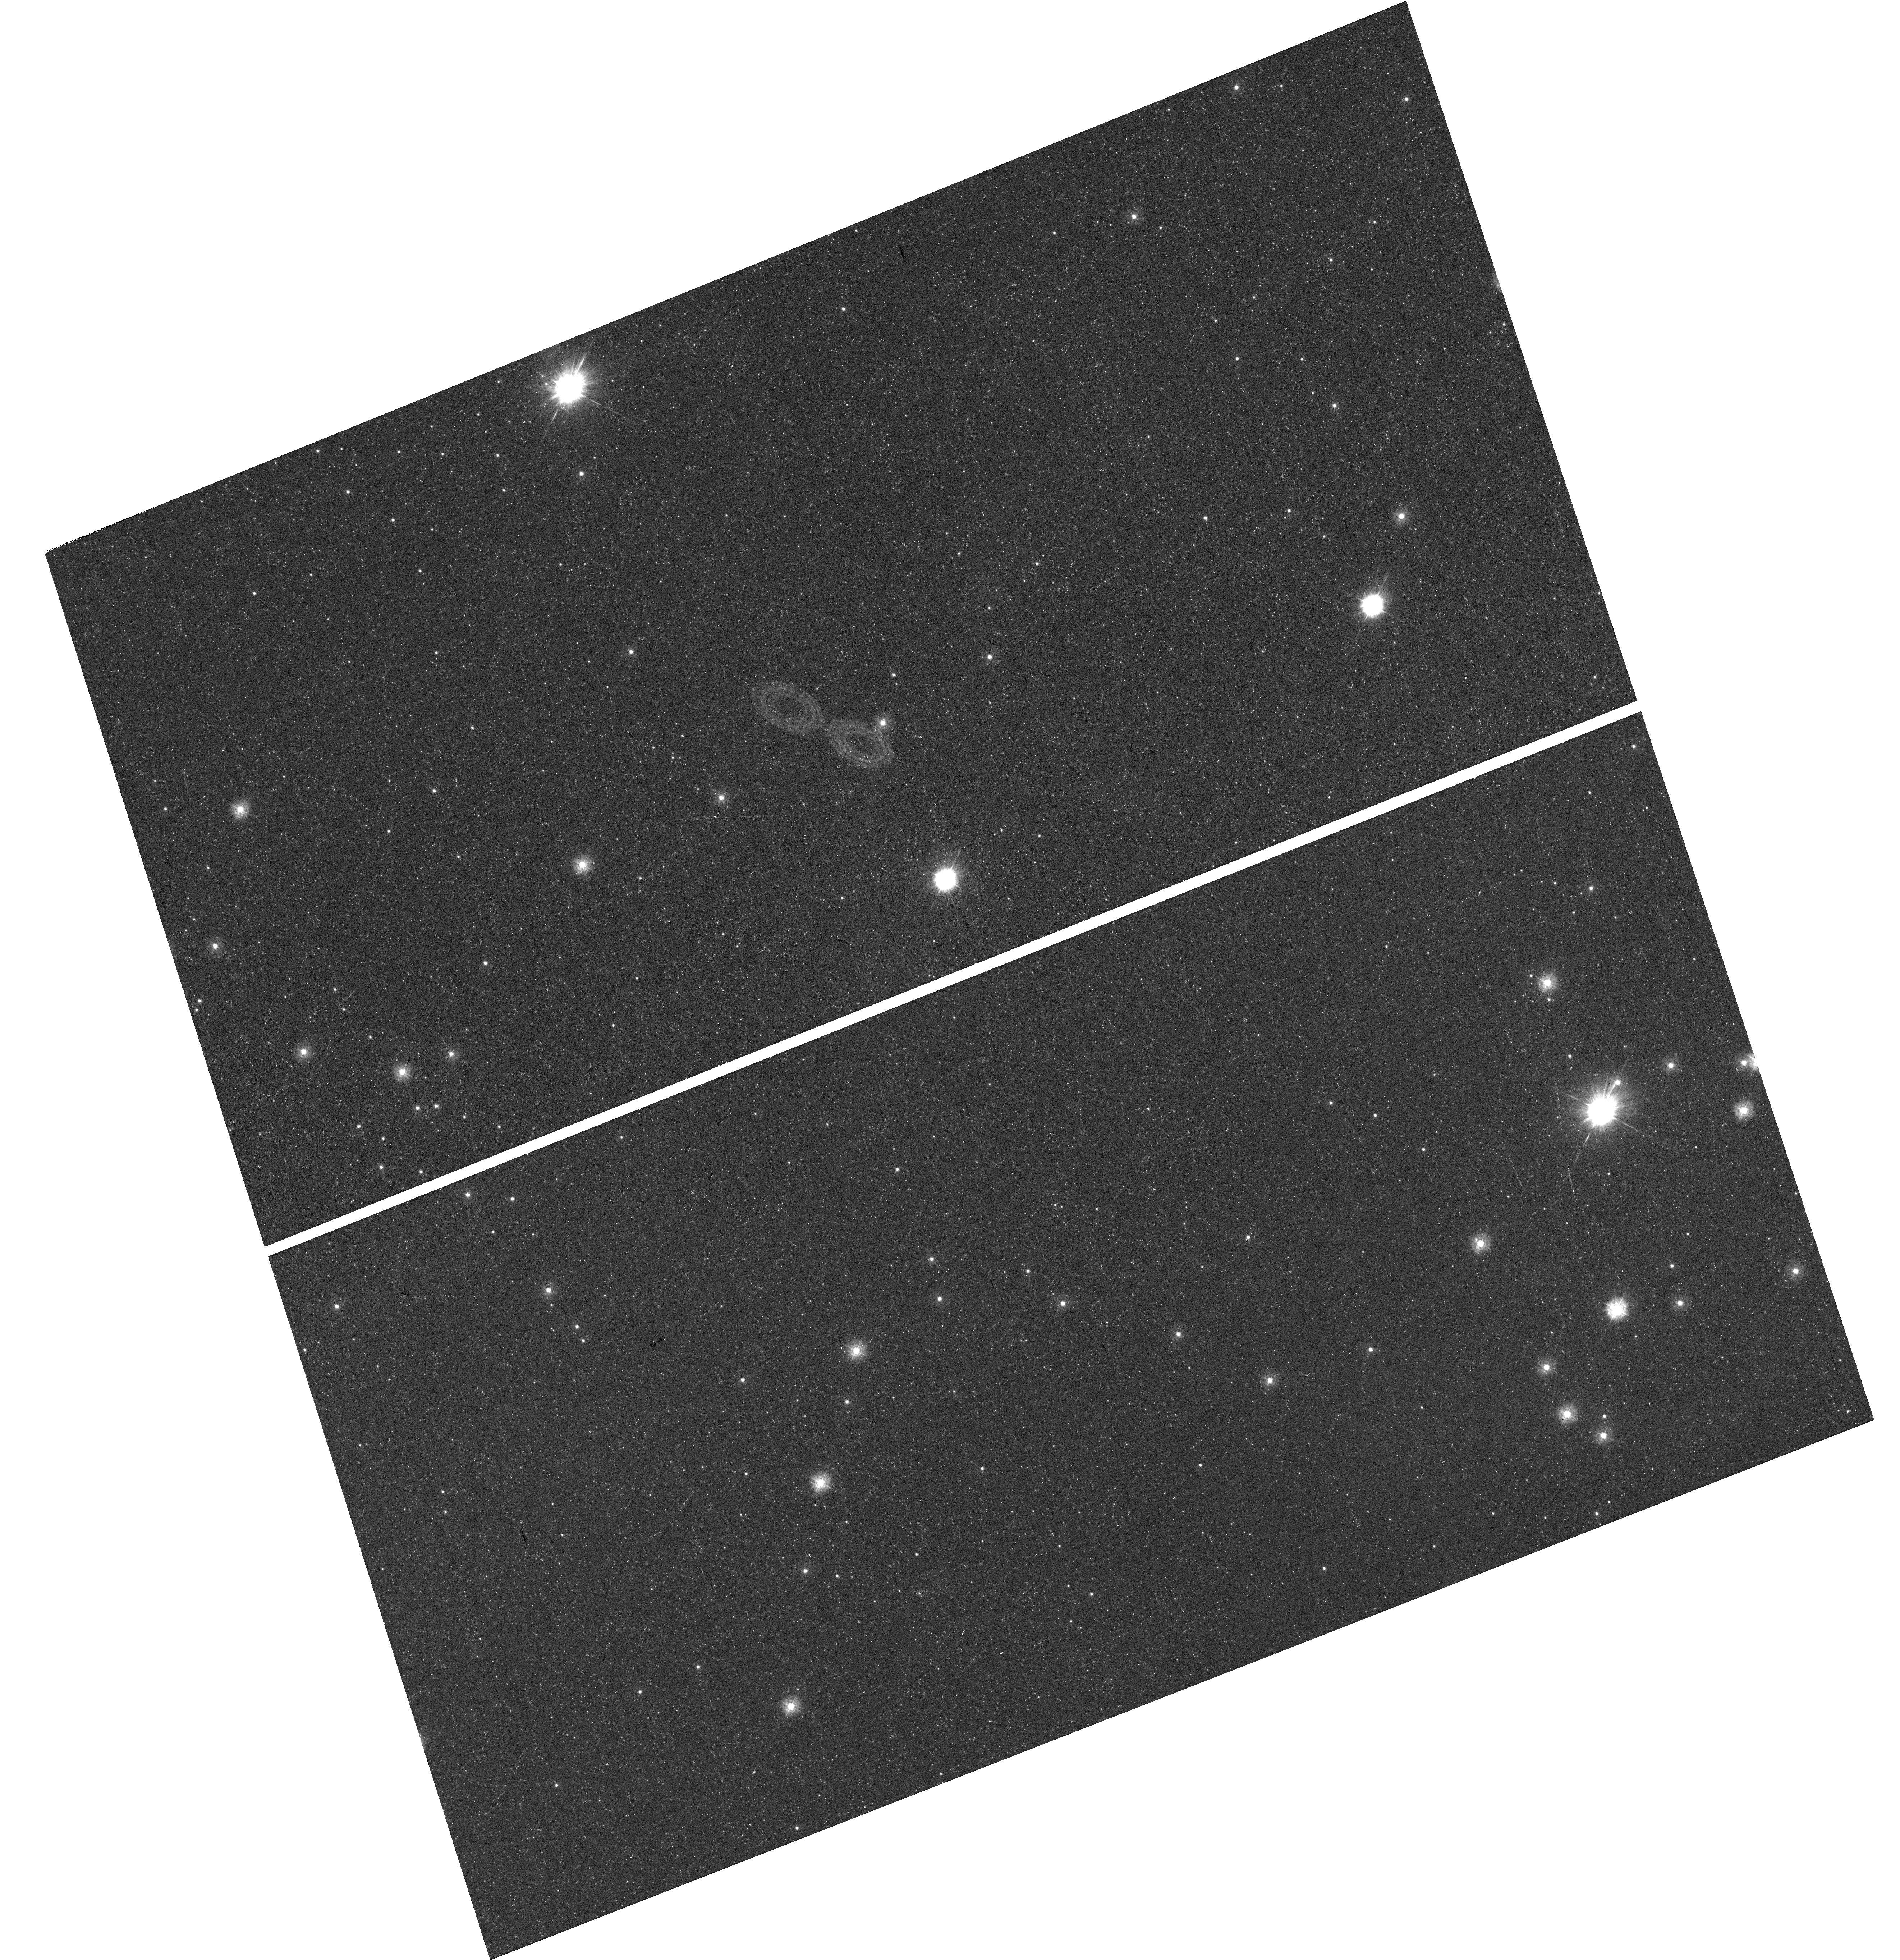
Target: field at RA 83.461°, Dec -67.421°. Instrument: WFC3/UVIS. Filter: F275W. Exposure: 23 min. Observation ID: hst_14675_07_wfc3_uvis_f275w_ida907

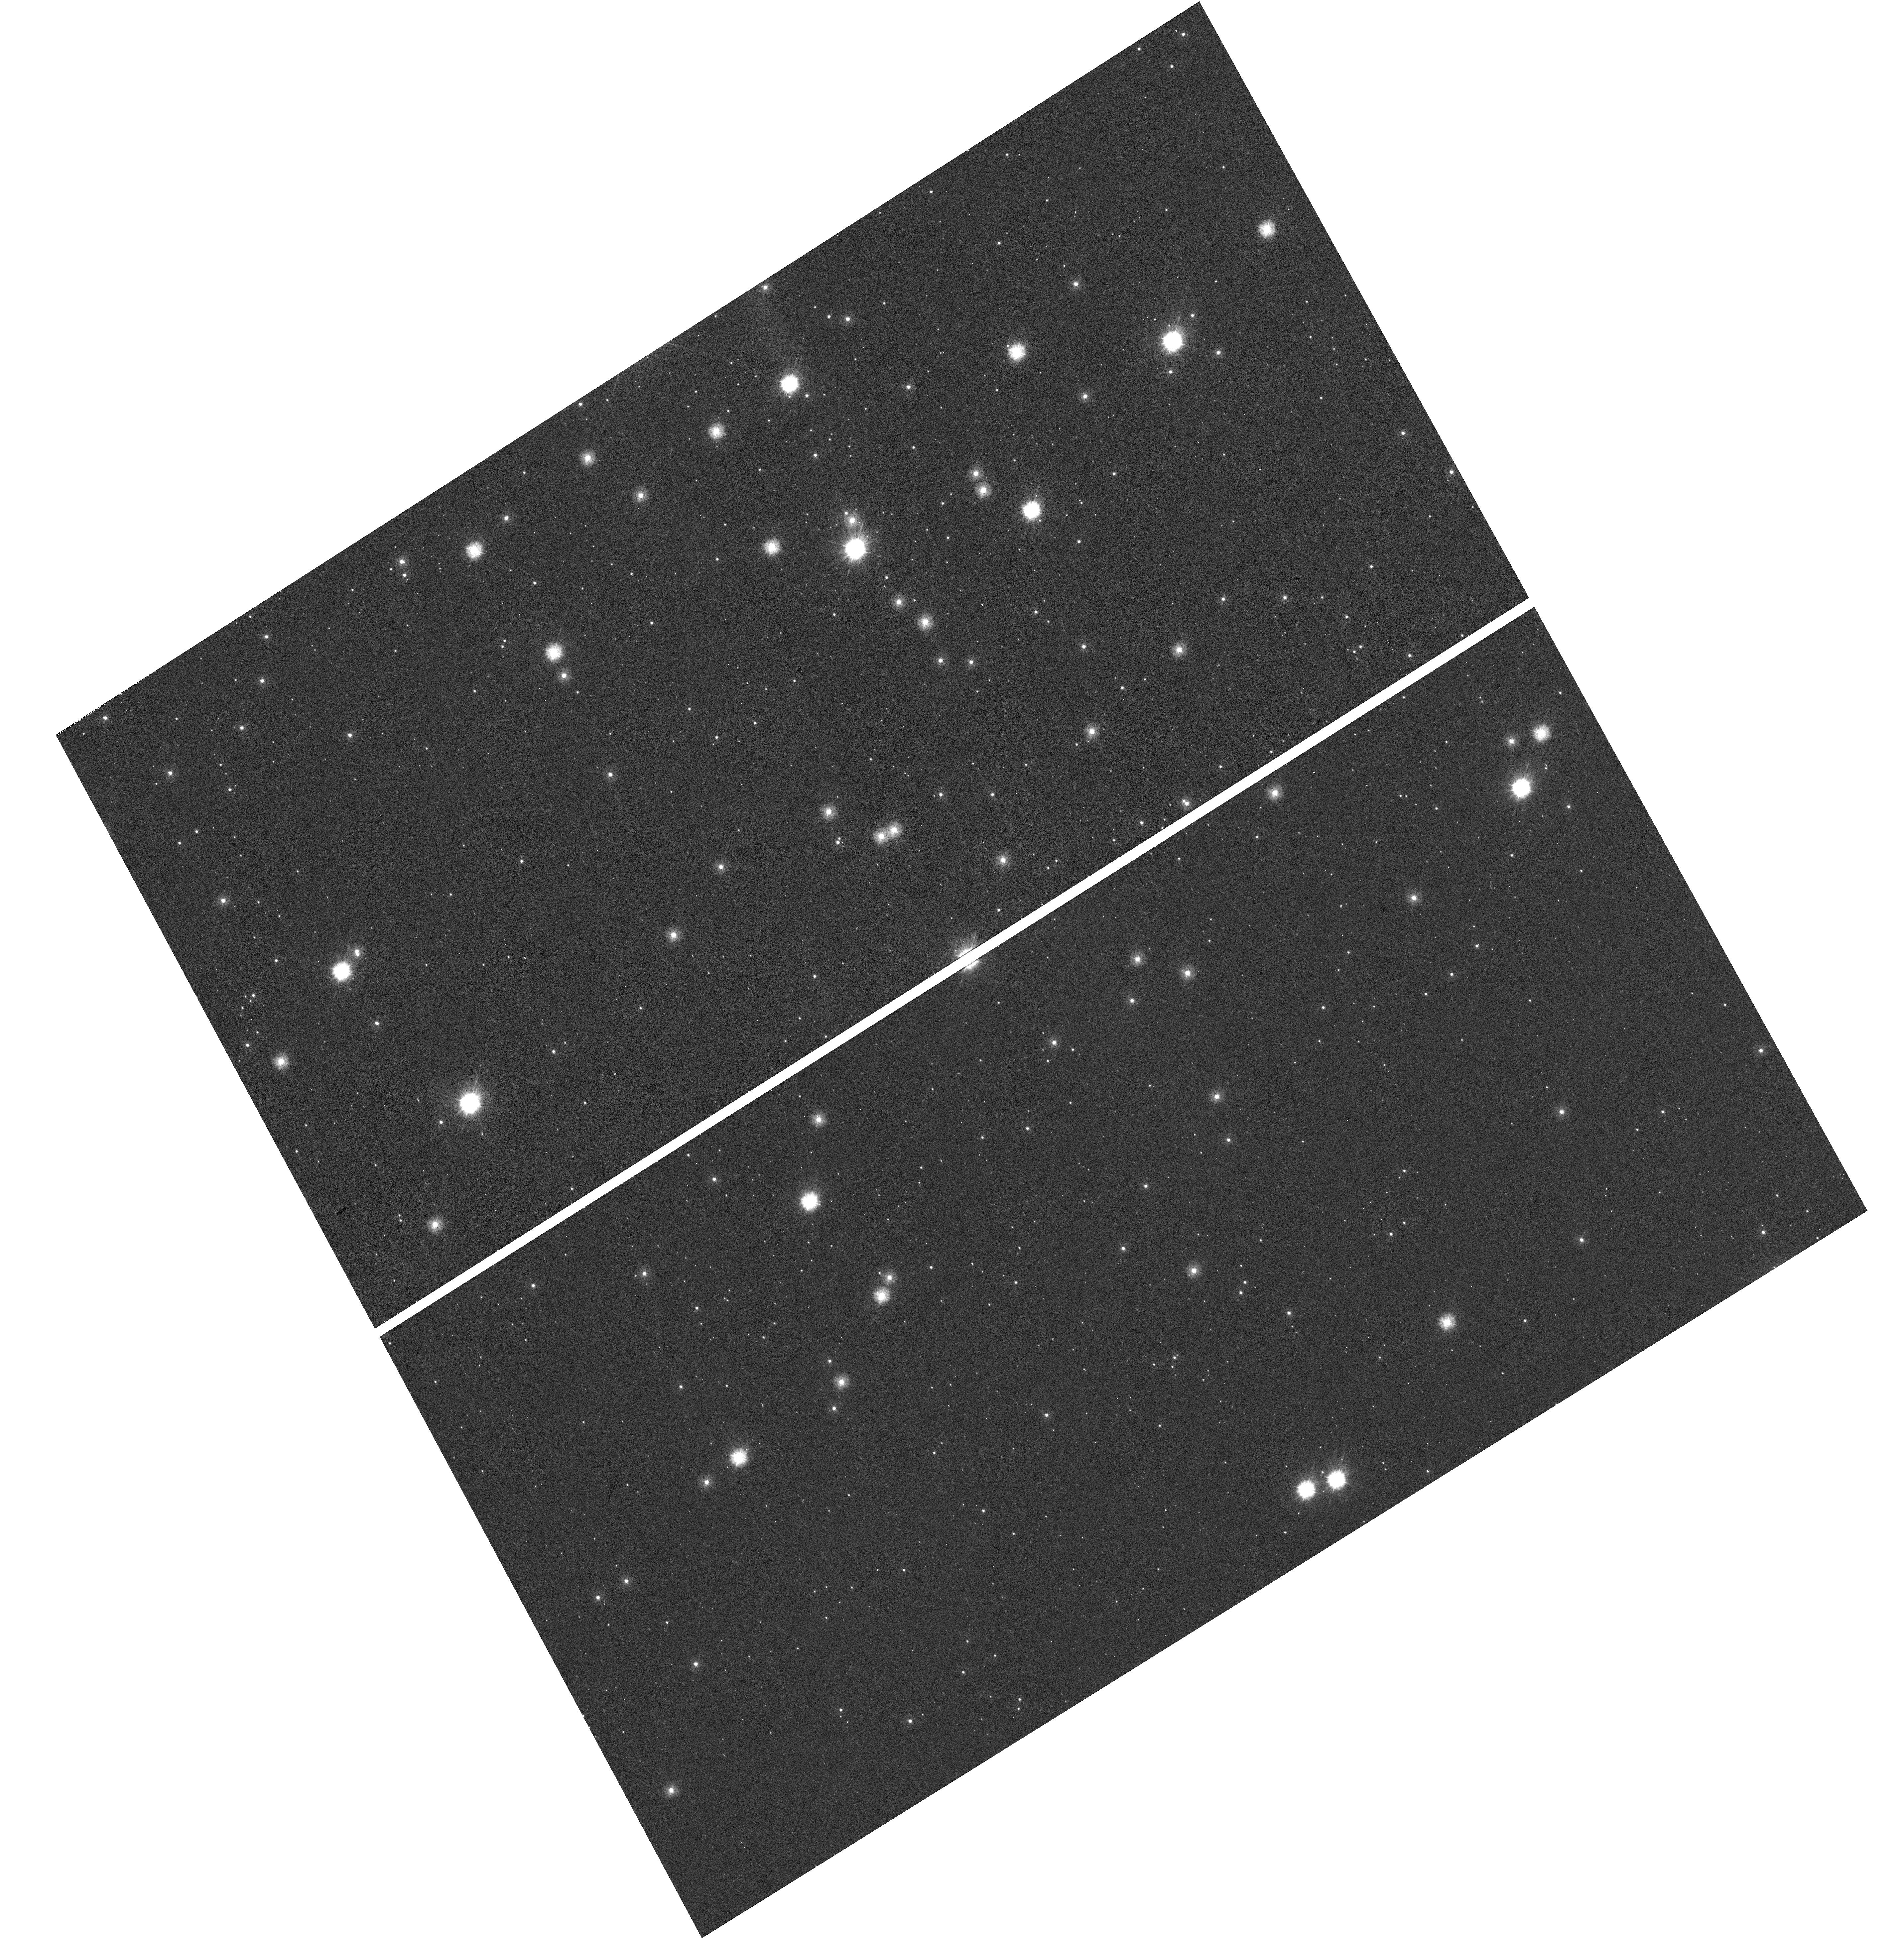
Target: field at RA 85.556°, Dec -69.509°. Instrument: WFC3/UVIS. Filter: F225W. Exposure: 22 min. Observation ID: hst_14675_67_wfc3_uvis_f225w_ida967

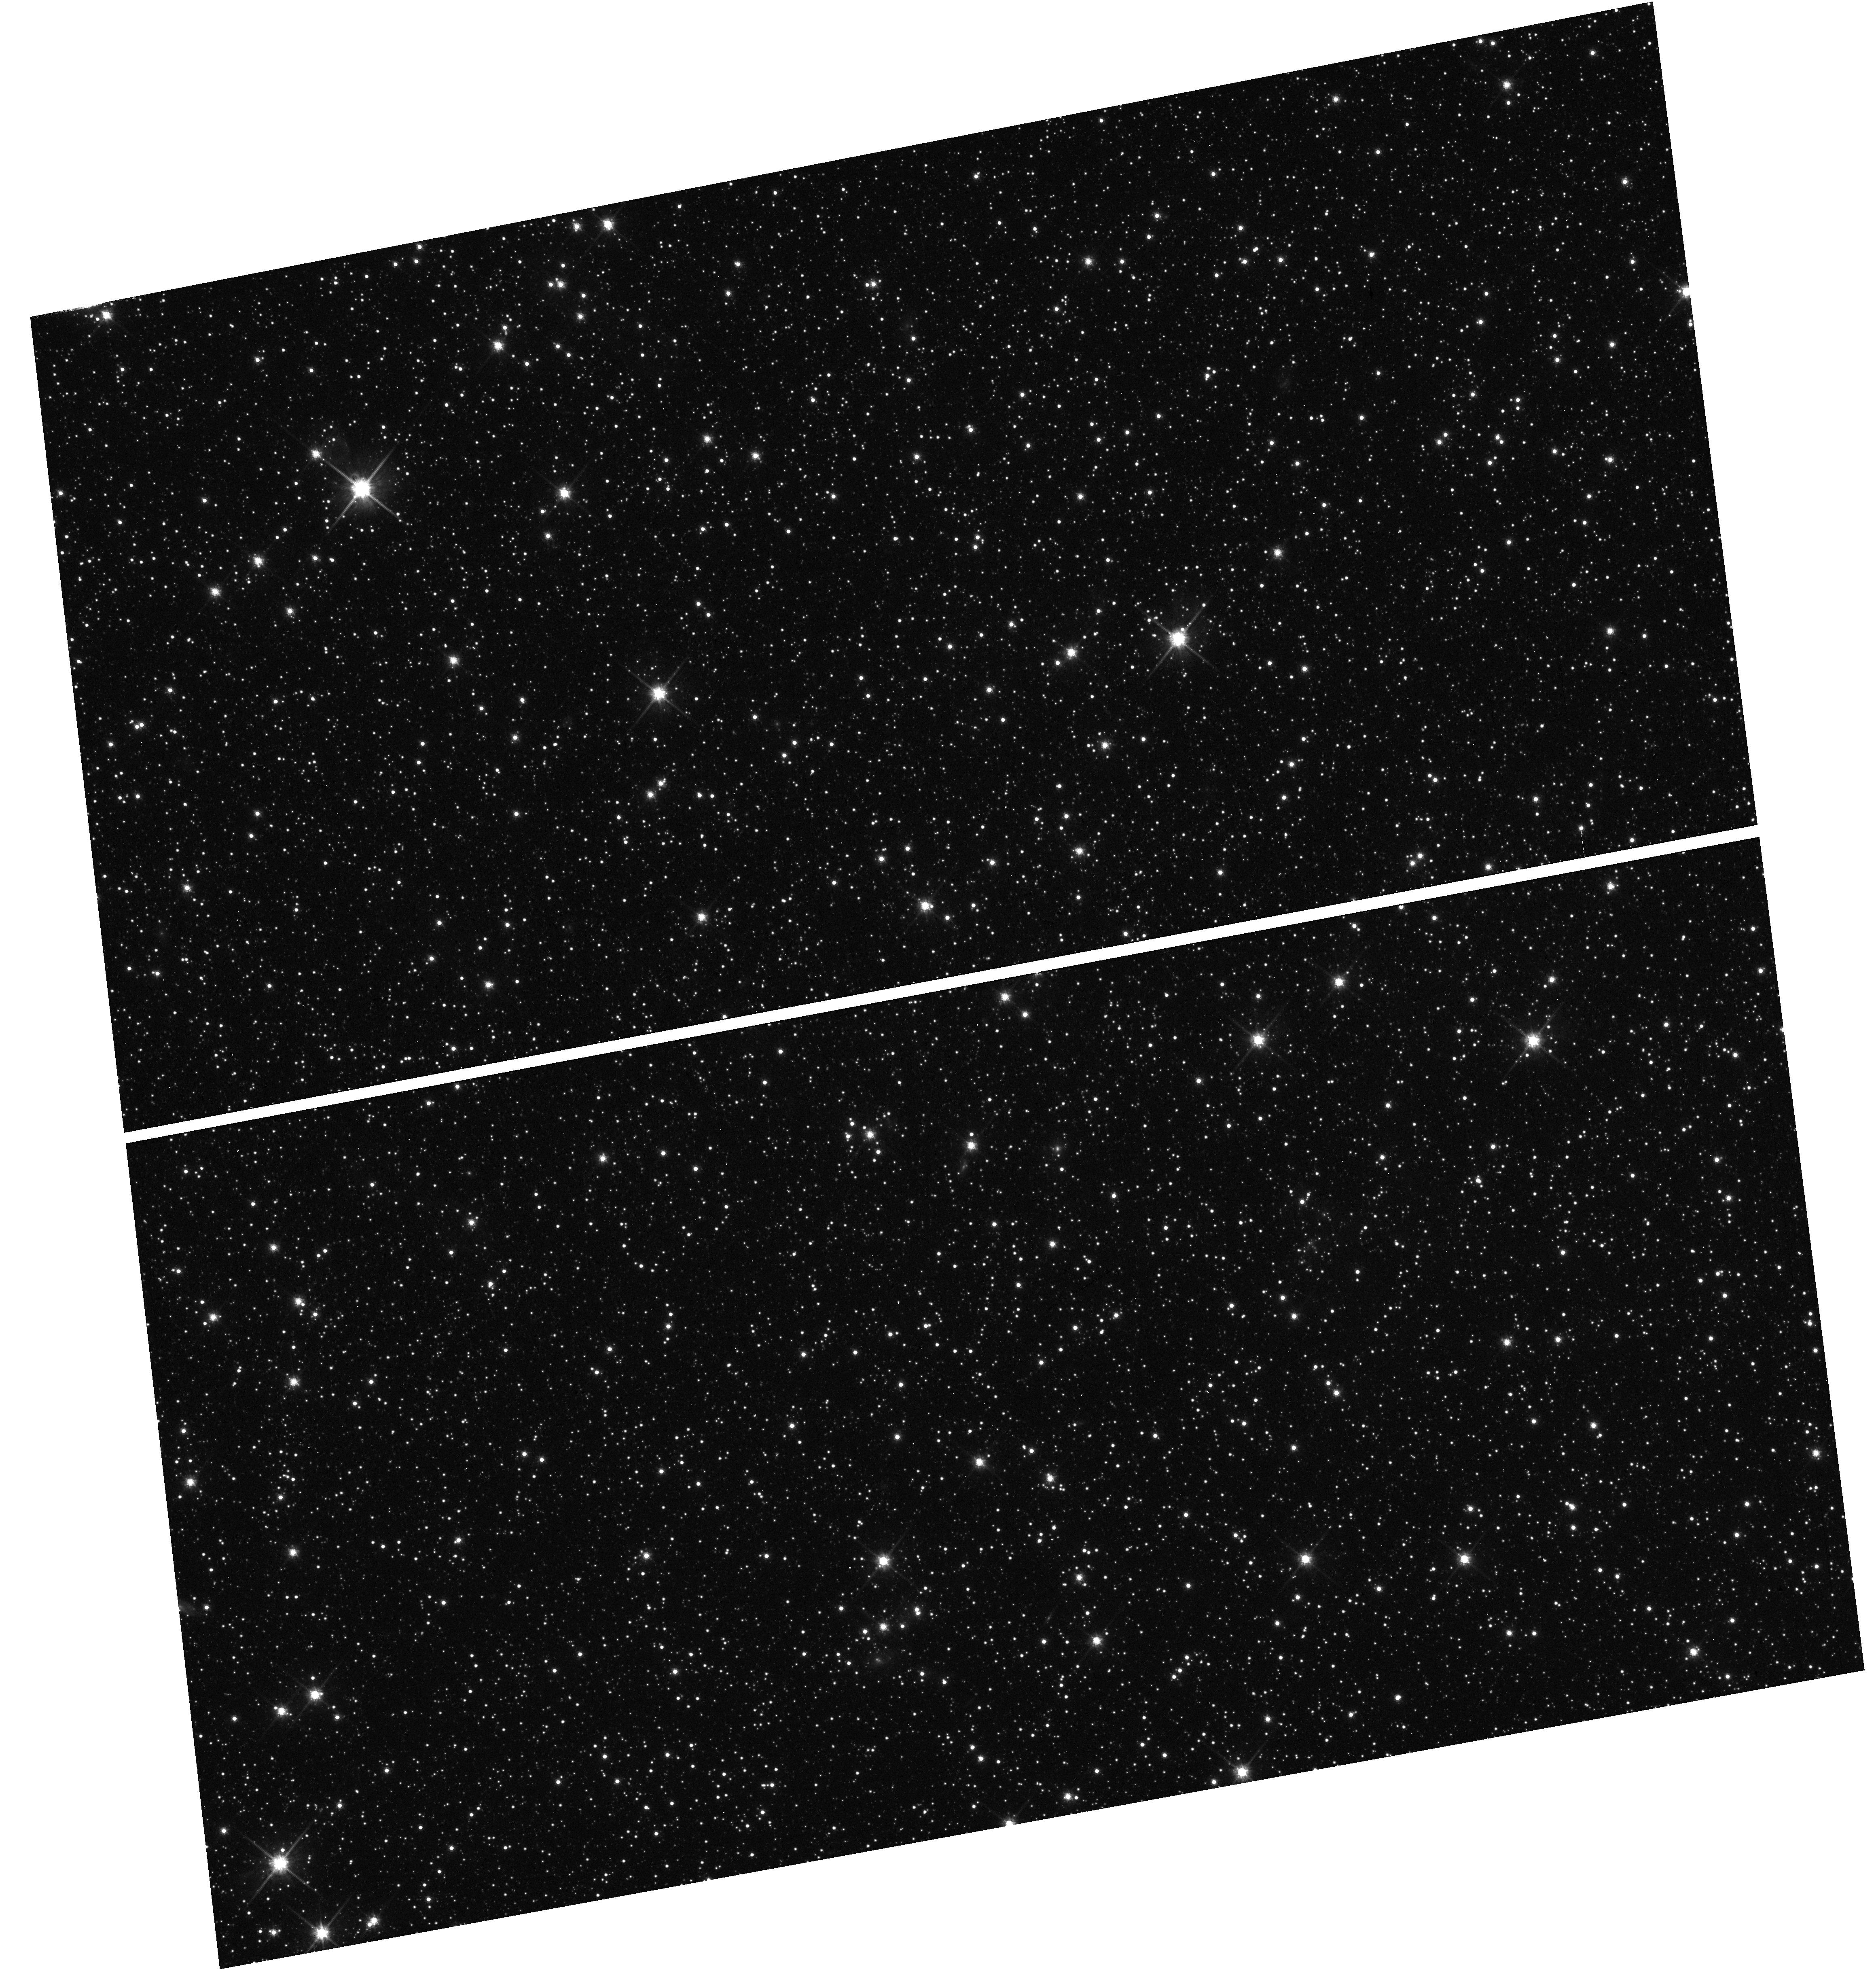
Target: field at RA 85.211°, Dec -71.395°. Instrument: WFC3/UVIS. Filter: F814W. Exposure: 18 min. Observation ID: hst_14675_19_wfc3_uvis_f814w_ida919

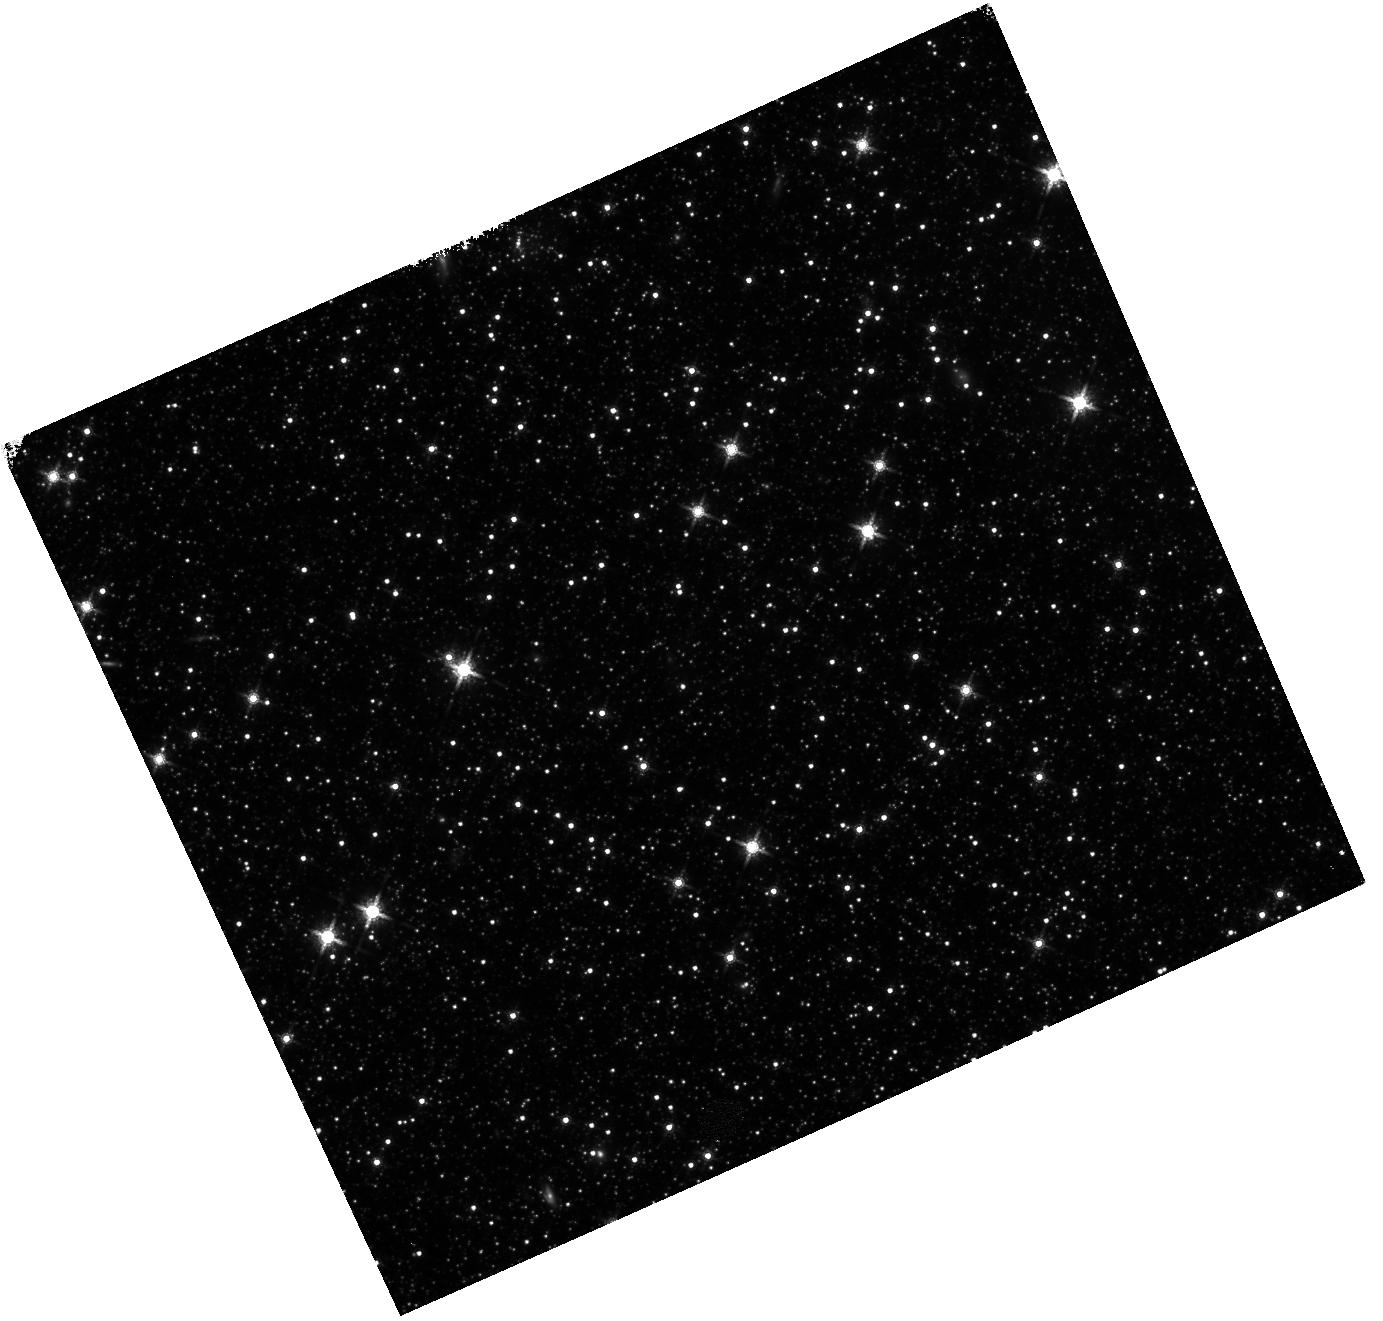
Target: field at RA 82.951°, Dec -69.015°. Instrument: WFC3/IR. Filter: F160W. Exposure: 23 min. Observation ID: hst_14675_10_wfc3_ir_f160w_ida910

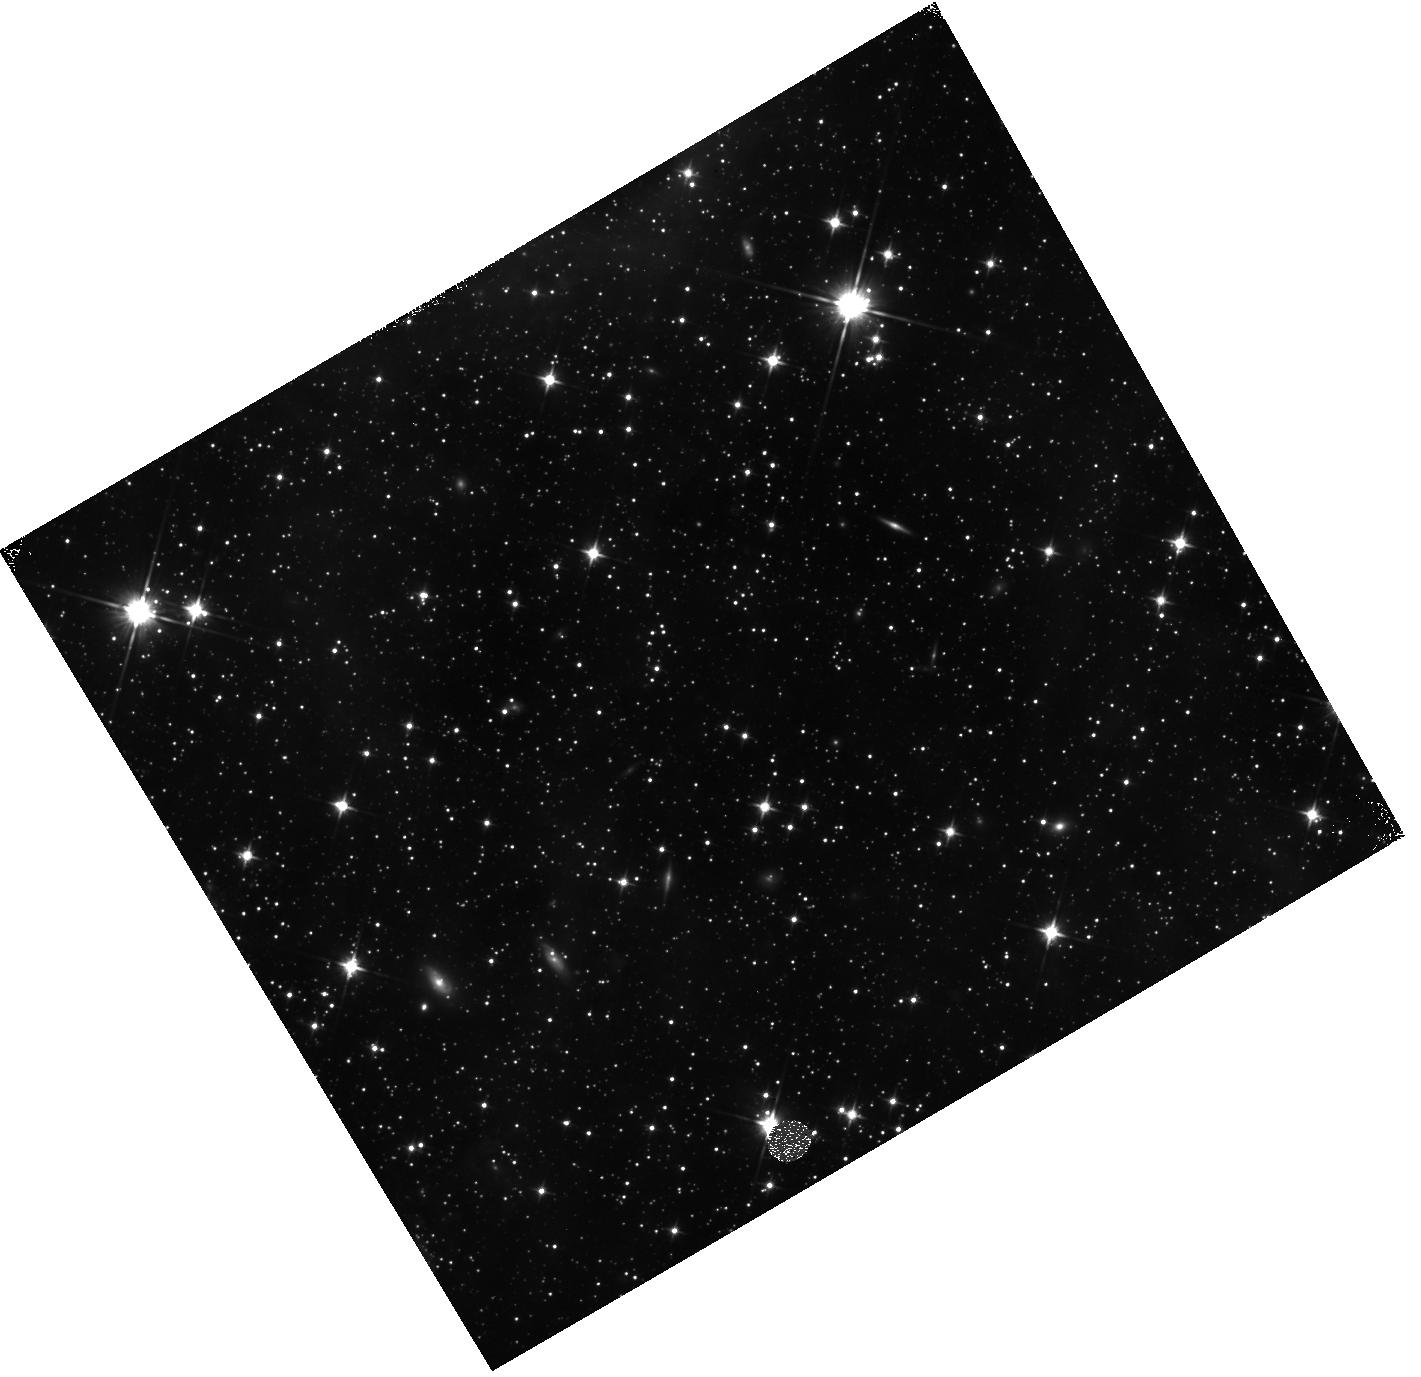
Target: field at RA 74.375°, Dec -66.502°. Instrument: WFC3/IR. Filter: F110W. Exposure: 12 min. Observation ID: hst_14675_05_wfc3_ir_f110w_ida905

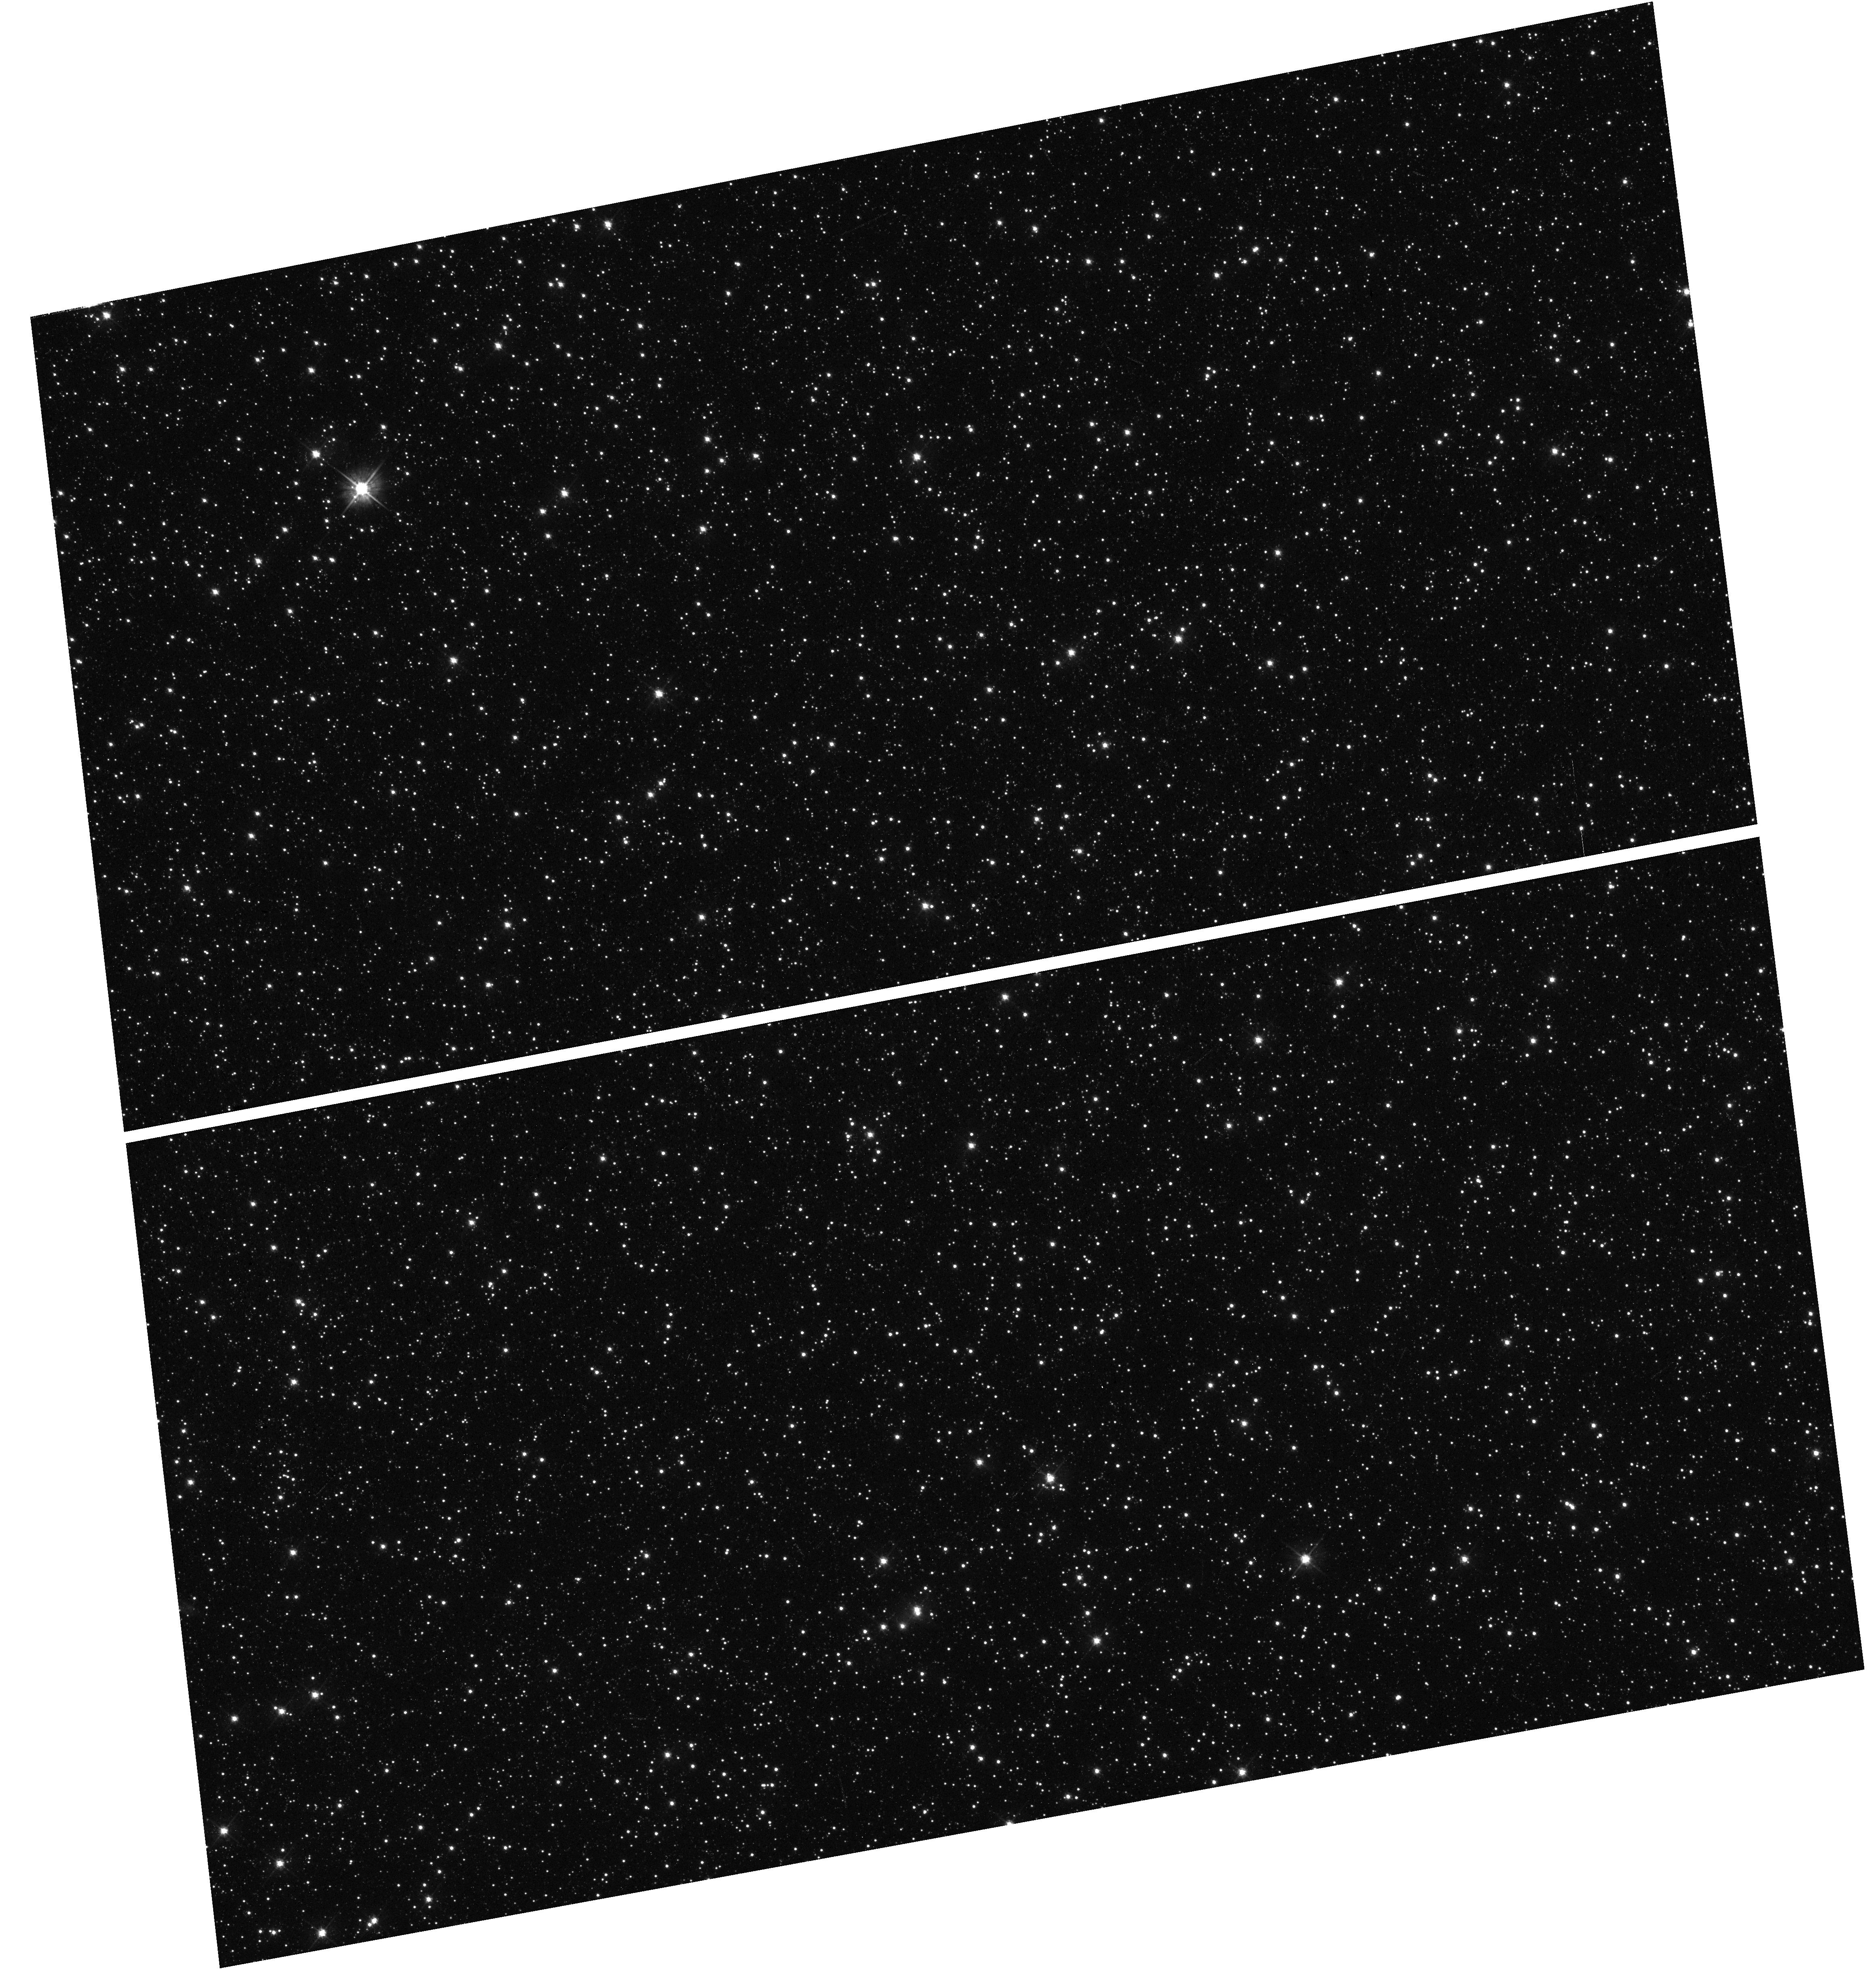
Target: field at RA 85.211°, Dec -71.395°. Instrument: WFC3/UVIS. Filter: F475W. Exposure: 18 min. Observation ID: hst_14675_19_wfc3_uvis_f475w_ida919

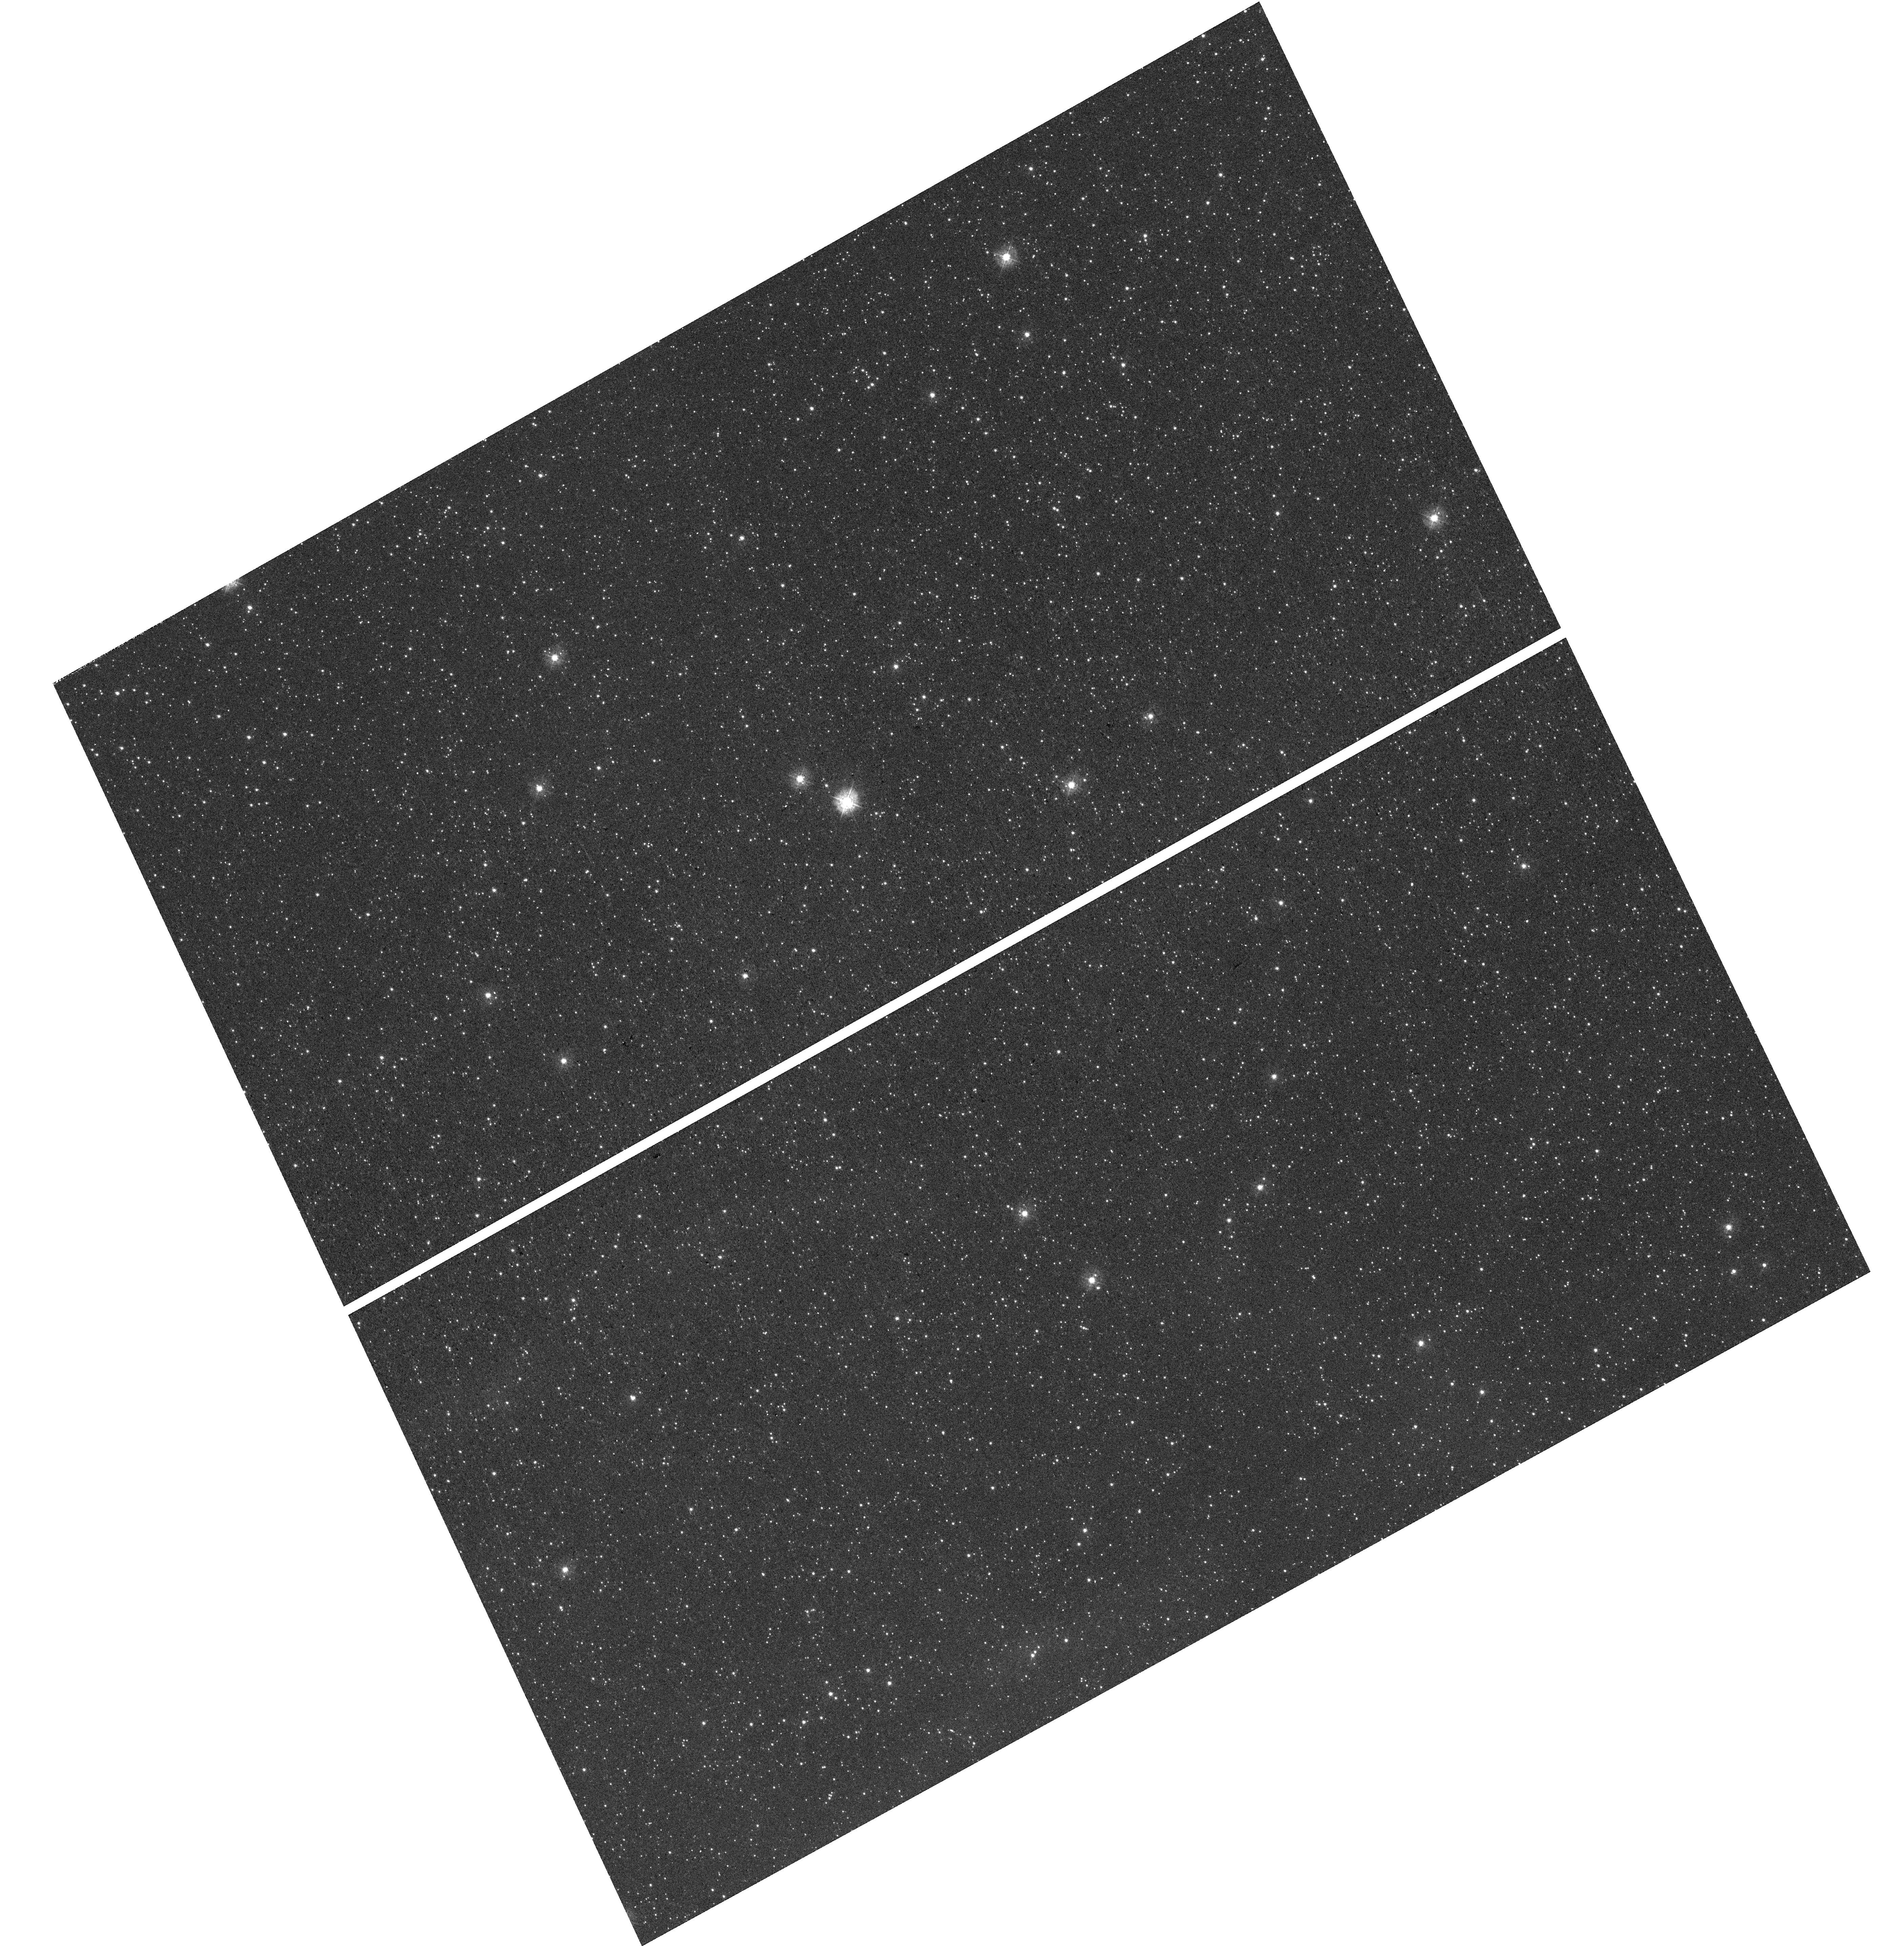
Target: field at RA 82.742°, Dec -70.962°. Instrument: WFC3/UVIS. Filter: F336W. Exposure: 13 min. Observation ID: hst_14675_18_wfc3_uvis_f336w_ida918

Metal Evolution and TrAnsport in the Large Magellanic Cloud (METAL): Probing Dust Evolution in Star Forming Galaxies (PI: Roman-Duval, Julia Christine)

METAL is a large spectroscopic and imaging program with HST dedicated to the study of dust evolution in the Large Magellanic Cloud (LMC). The program will obtain FUV and NUV medium-resolution spectra of 33 massive stars in the LMC with STIS and COS complementing existing archival data to measure gas-phase and dust-phase (depletion) elemental abundances. With these spectra, we will subsequently directly measure the dust composition and abundance as a function of environment (surface density, radiation field, dynamical conditions, such as the proximity of supernova remnants or expanding HI shells). The depletion information will be complemented with dust UV extinction curves (i.e., the UV opacity of dust grains as a function of wavelength) derived from either archival IUE, or new COS and low-resolution STIS spectra acquired as part of this program. Together, the depletions and extinction curves will constrain how the dust abundance and properties (composition, size distribution) vary with environment at Z=0.5Zo. In parallel to the spectroscopic observations, we will obtain WFC3 NUV-NIR imaging to map dust extinction parameters (AV, RV) in the vicinity of our targets and calibrate the far-infrared (FIR) emissivity of dust. Our observations we will improve the accuracy of dust mass and extinction estimates in the local and high-redshift universe by up to an order of magnitude. METAL will complement a Cycle 23 HST/STIS program (GO-13778) focused on dust evolution in the Small Magellanic Cloud (SMC) at Z=0.2Zo, and previously published depletion studies in the Milky Way (Jenkins et al. 2009) to provide a comprehensive view of dust evolution as a function of metallicity.